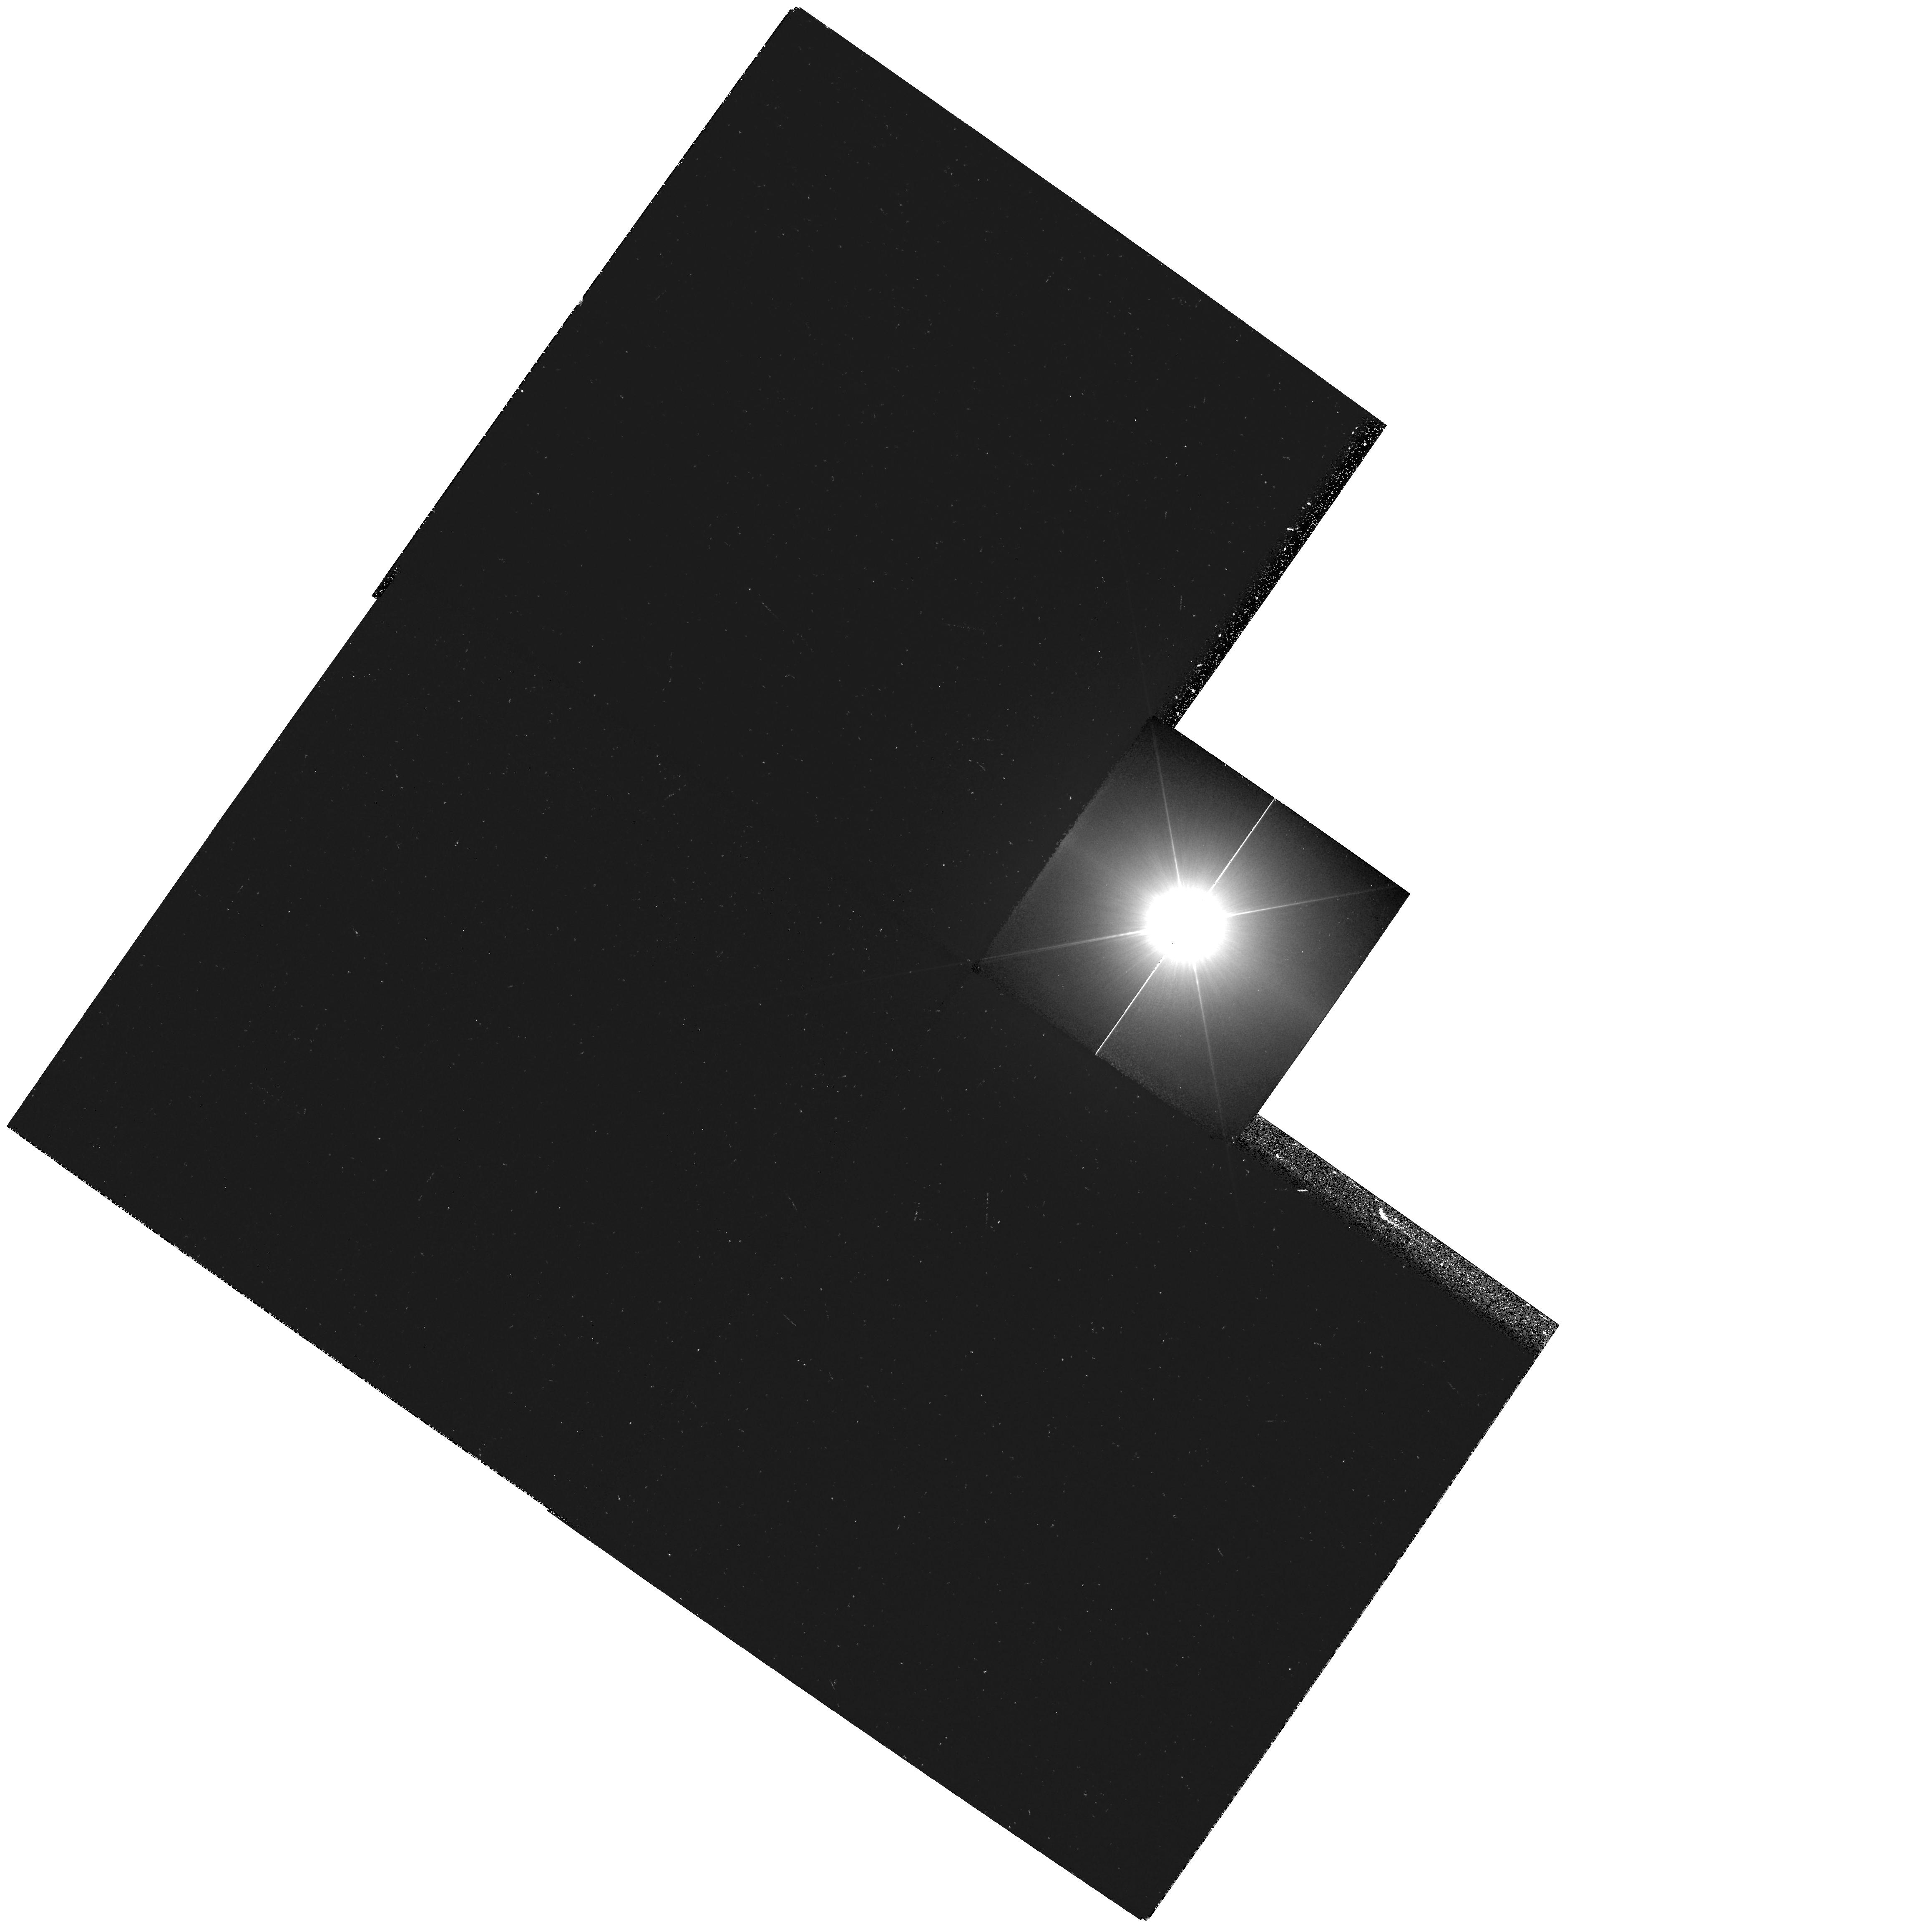
Target: PROCYON. Instrument: WFPC2/PC. Filter: F218W. Exposure: 15 min. Observation ID: hst_11296_01_wfpc2_pc_f218w_ua0p01

HST Observations of Astrophysically Important Visual Binaries (PI: Bond, Howard E.)

This is a continuation of a project begun in Cycle 7 and continued up through Cycle 14. The program consists of annual FGS or WFPC2 observations of three visual binary stars that will yield fundamental astrophysical results, once their orbits and masses are determined. Our targets are the following: (1) Procyon (P = 40.9 yr), for which our first WFPC2 images yielded an extremely accurate angular separation of the bright F star and its much fainter white-dwarf companion. Combined with ground-based astrometry of the bright star, our observation significantly revised downward the derived masses, and brought Procyon A into much better agreement with theoretical evolutionary masses for the first time. With the continued monitoring proposed here, we will obtain masses to an accuracy of better than 1%, providing a testbed for theories of both Sun-like stars and white dwarfs. (2) G 107-70, a close double white dwarf (P = 18.5 yr) that promises to add two accurate masses to the tiny handful of white-dwarf masses that are directly known from dynamical measurements. (3) Mu Cas (P = 20.8 yr), a famous nearby metal-deficient G dwarf for which accurate masses will lead to the stars' helium contents, with cosmological implications. For all three stars, we will also be setting increasingly stringent limits on the presence of planetary-mass bodies in the systems.